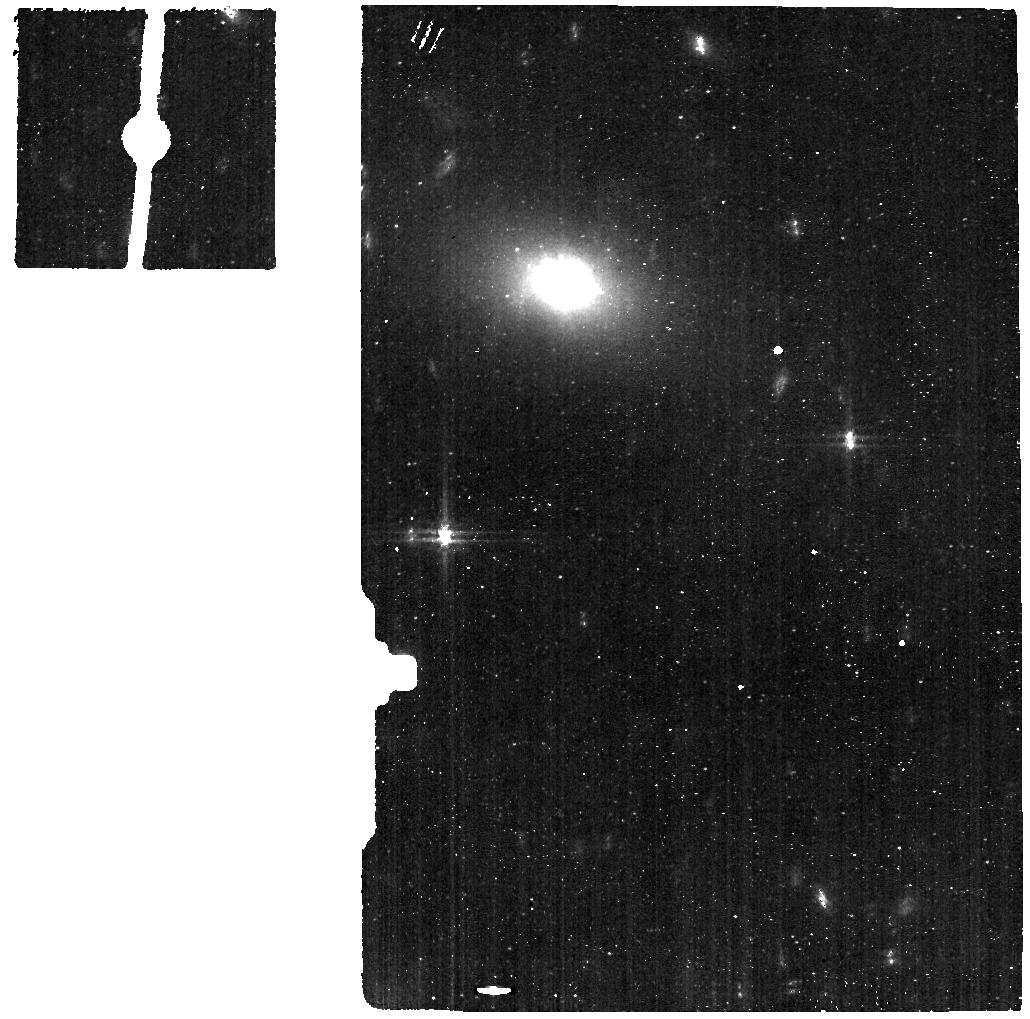
Target: ABELL-2597-OFF-GALAXY
Instrument: MIRI
Filter: F560W
Exposure: 9 min
Observation ID: jw04094-o002_t002_miri_f560w

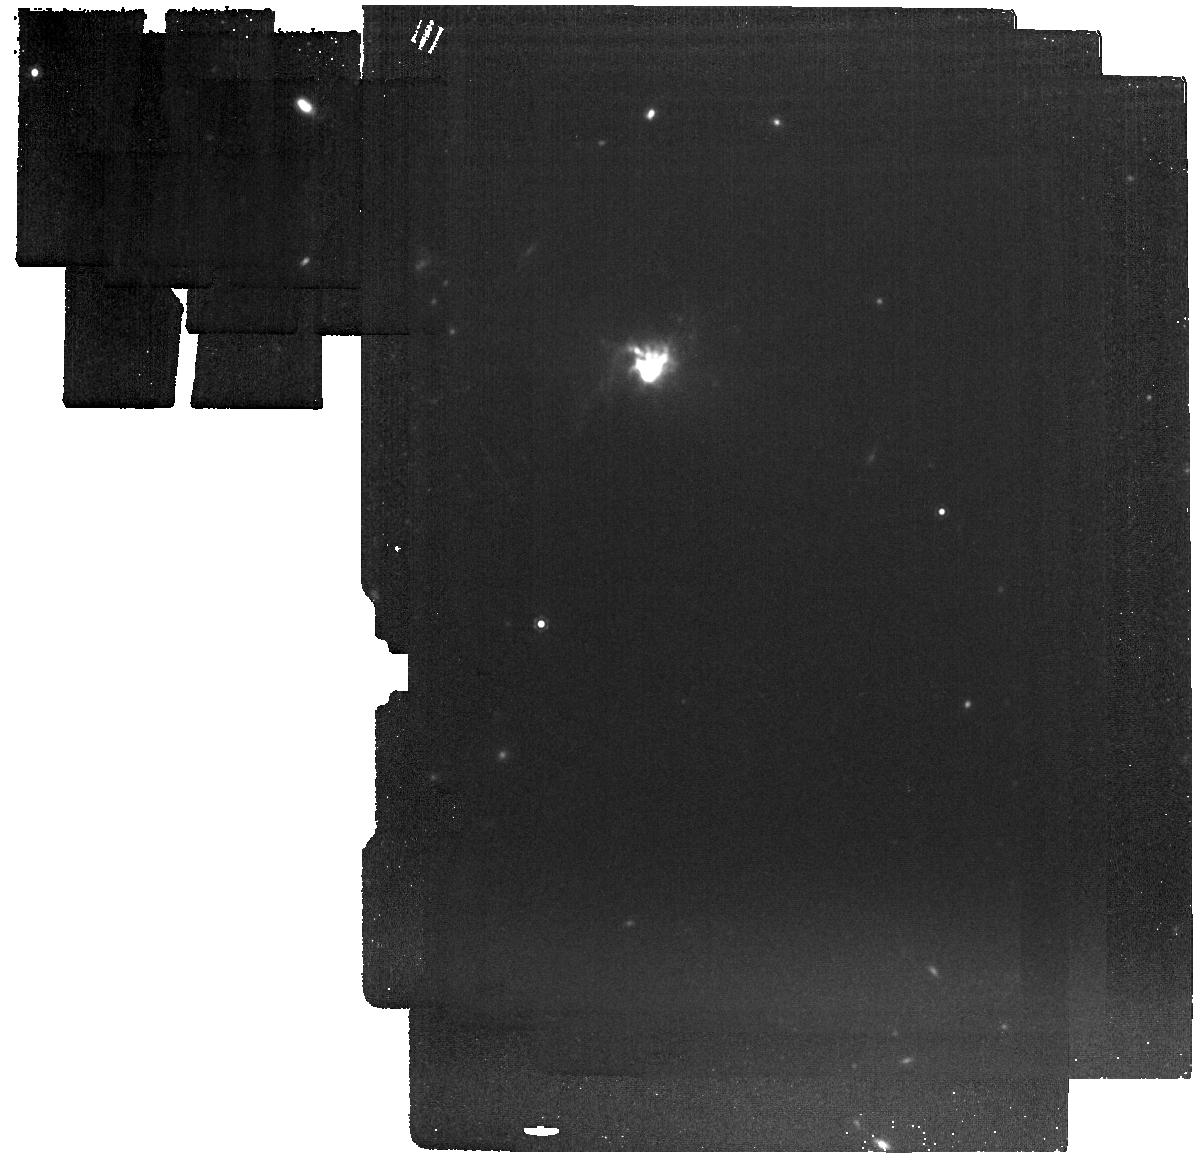
Target: ABELL-2597-OFF-GALAXY-copy
Instrument: MIRI
Filter: F1280W
Exposure: 9 min
Observation ID: jw04094-o005_t005_miri_f1280w

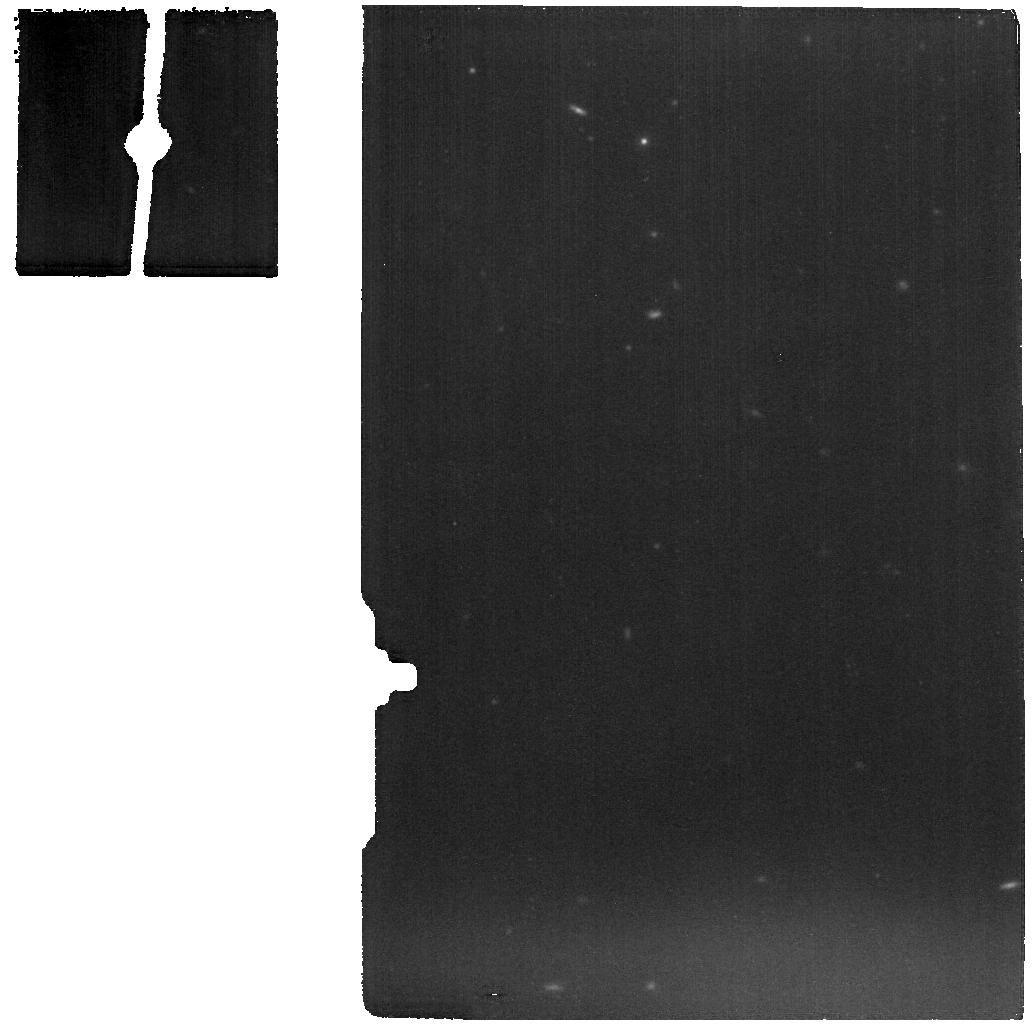
Target: SHIFT-ABELL-2597-WITH-BKG-MIRI
Instrument: MIRI
Filter: F1280W
Exposure: 9 min
Observation ID: jw04094-o006_t004_miri_f1280w

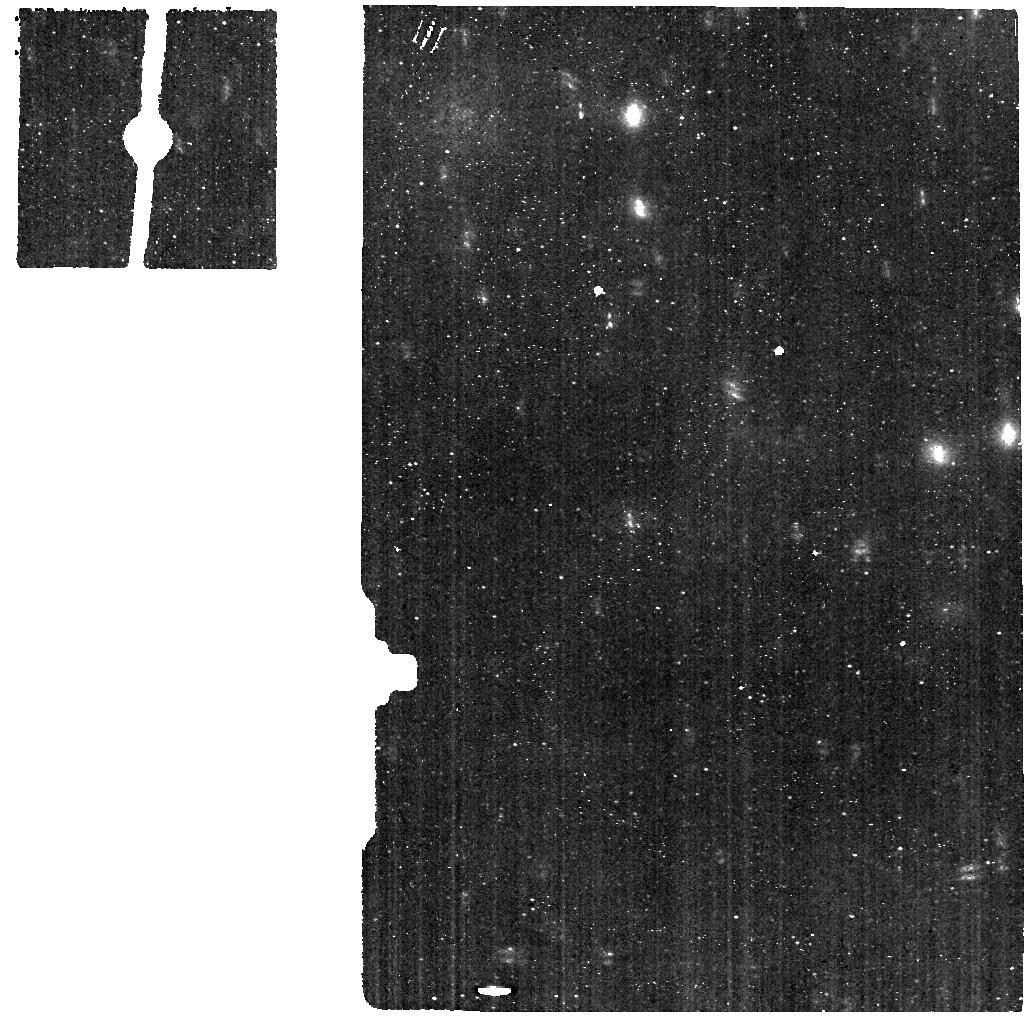
Target: ABELL-2597-WITH-BKG-MIRI
Instrument: MIRI
Filter: F560W
Exposure: 9 min
Observation ID: jw04094-o003_t003_miri_f560w

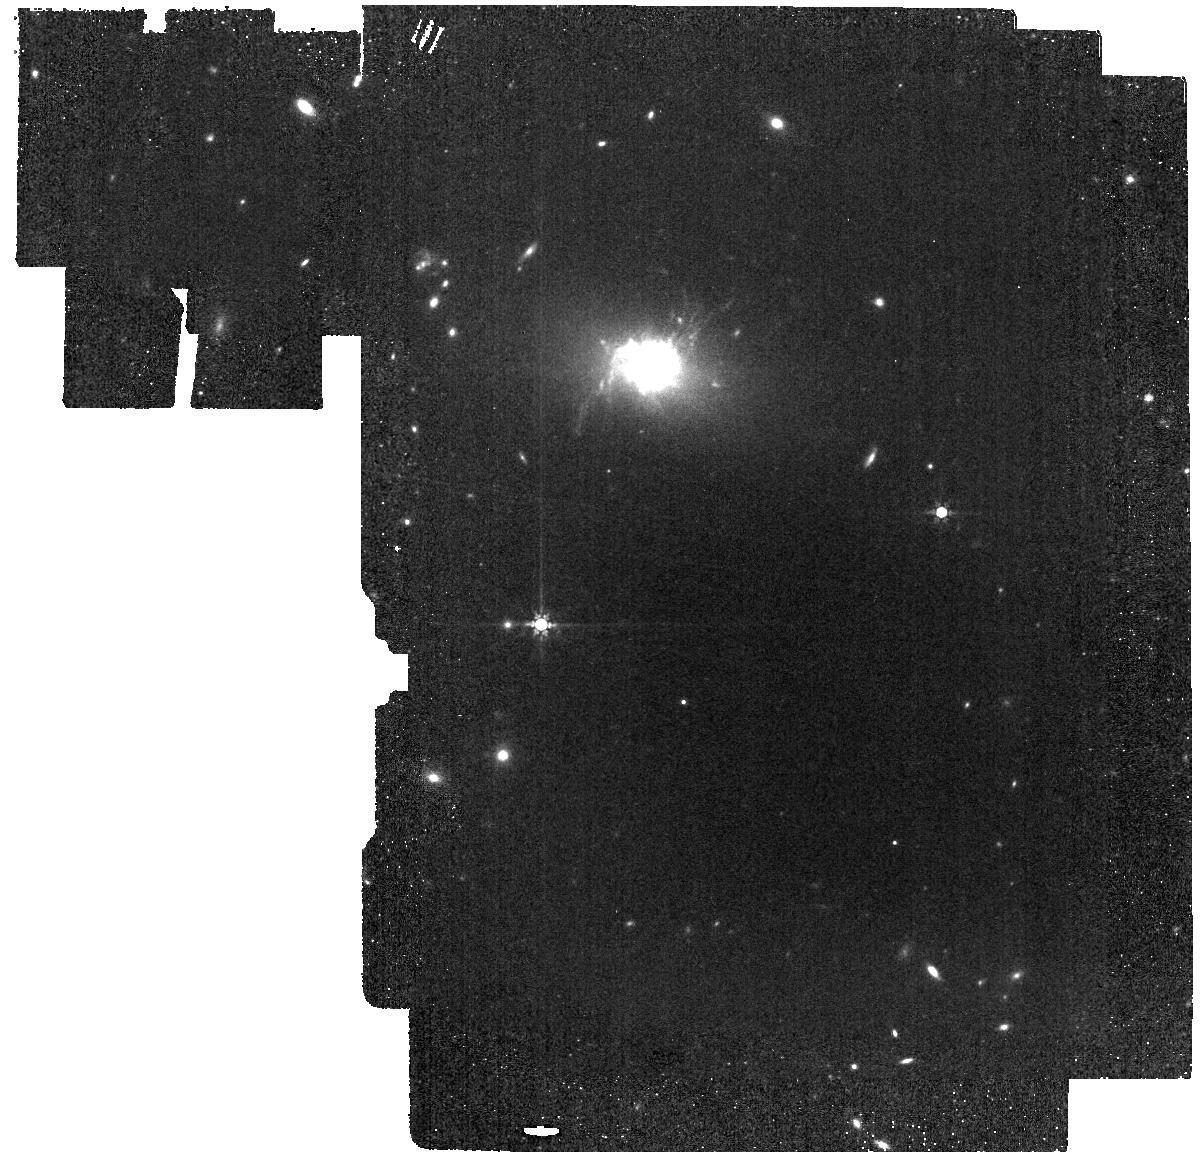
Target: ABELL-2597-OFF-GALAXY-copy
Instrument: MIRI
Filter: F770W
Exposure: 9 min
Observation ID: jw04094-o005_t005_miri_f770w

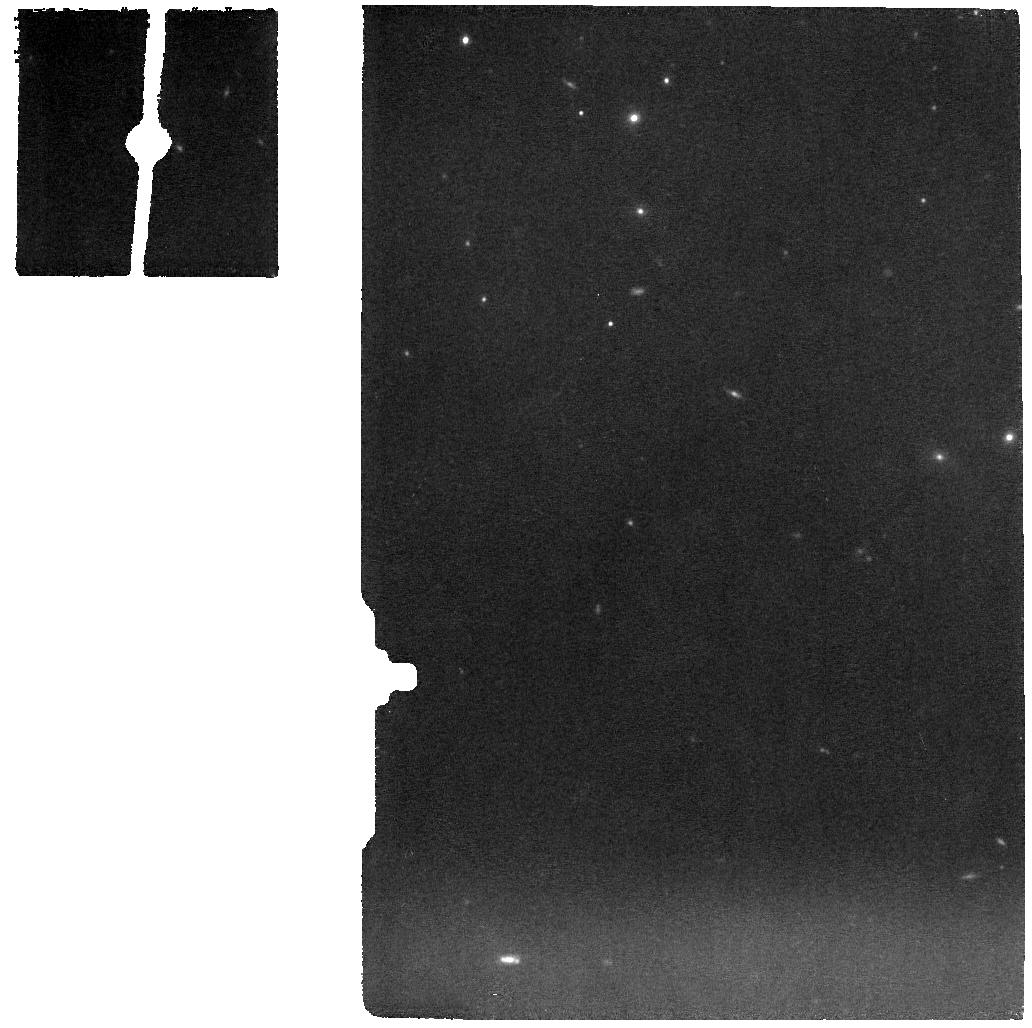
Target: ABELL-2597-WITH-BKG-MIRI
Instrument: MIRI
Filter: F1000W
Exposure: 9 min
Observation ID: jw04094-o003_t003_miri_f1000w

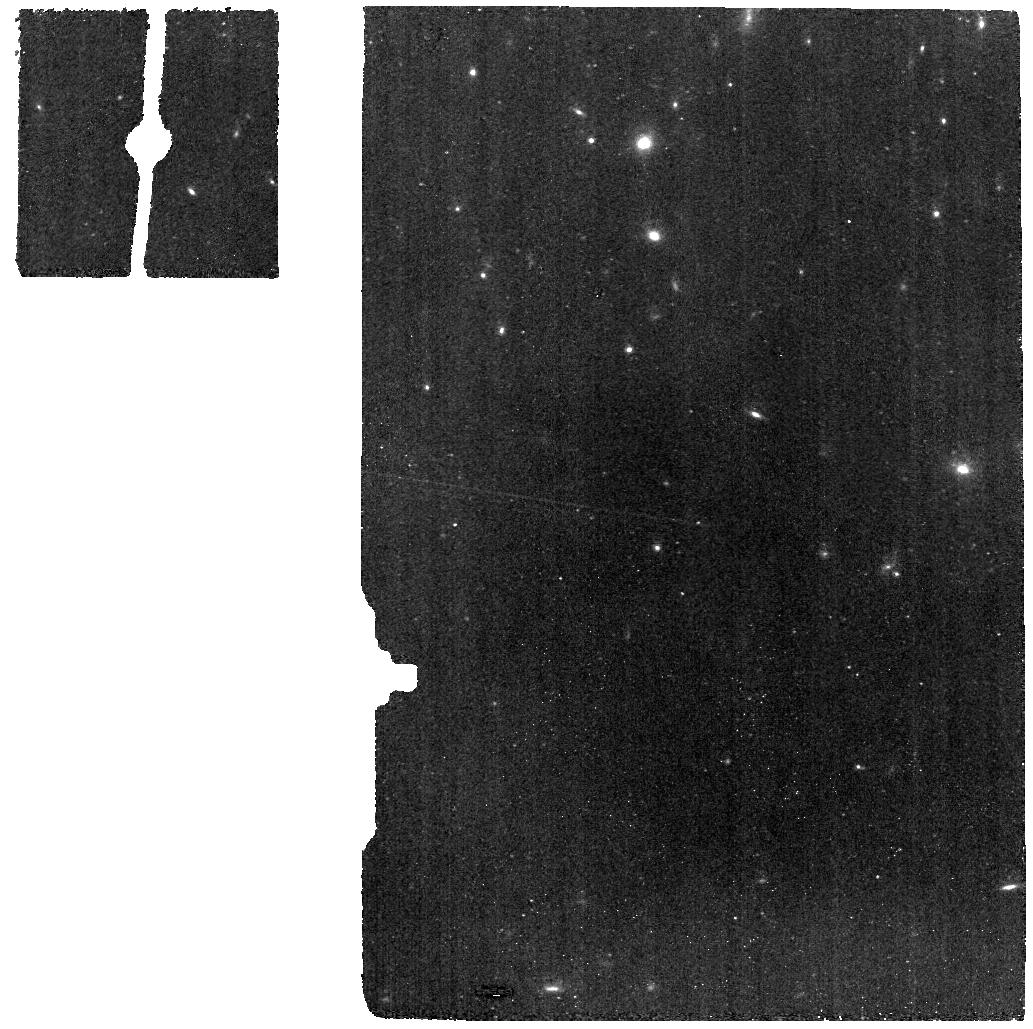
Target: SHIFT-ABELL-2597-WITH-BKG-MIRI
Instrument: MIRI
Filter: F770W
Exposure: 9 min
Observation ID: jw04094-o006_t004_miri_f770w

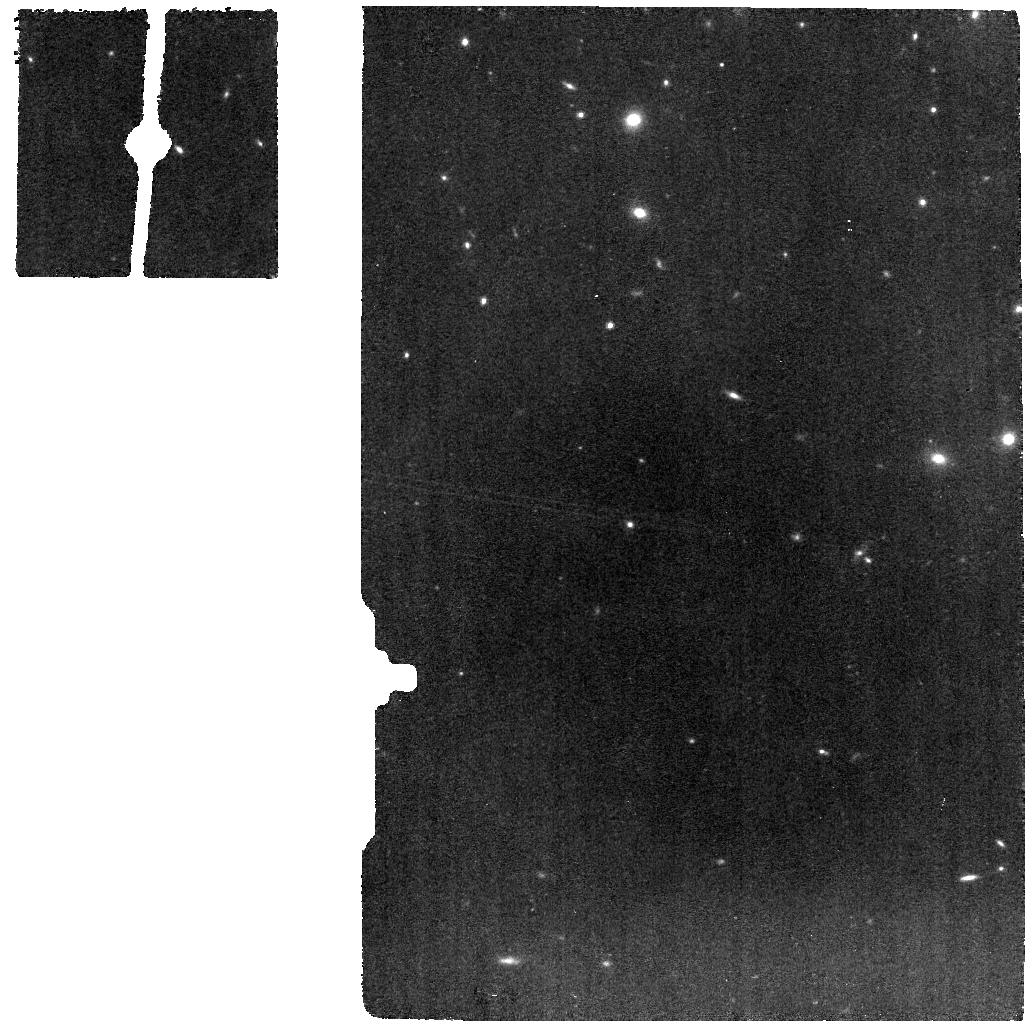
Target: ABELL-2597-WITH-BKG-MIRI
Instrument: MIRI
Filter: F770W
Exposure: 9 min
Observation ID: jw04094-o003_t003_miri_f770w

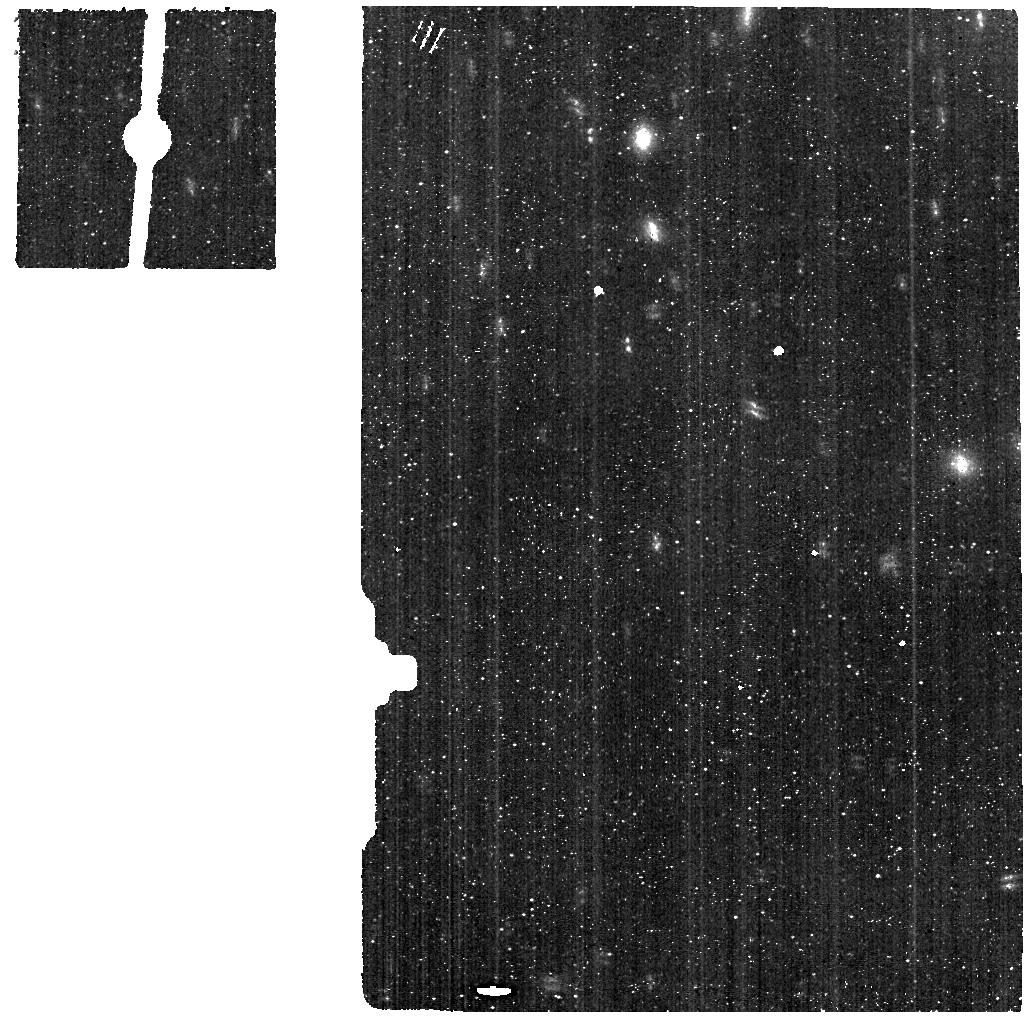
Target: SHIFT-ABELL-2597-WITH-BKG-MIRI
Instrument: MIRI
Filter: F560W
Exposure: 9 min
Observation ID: jw04094-o006_t004_miri_f560w

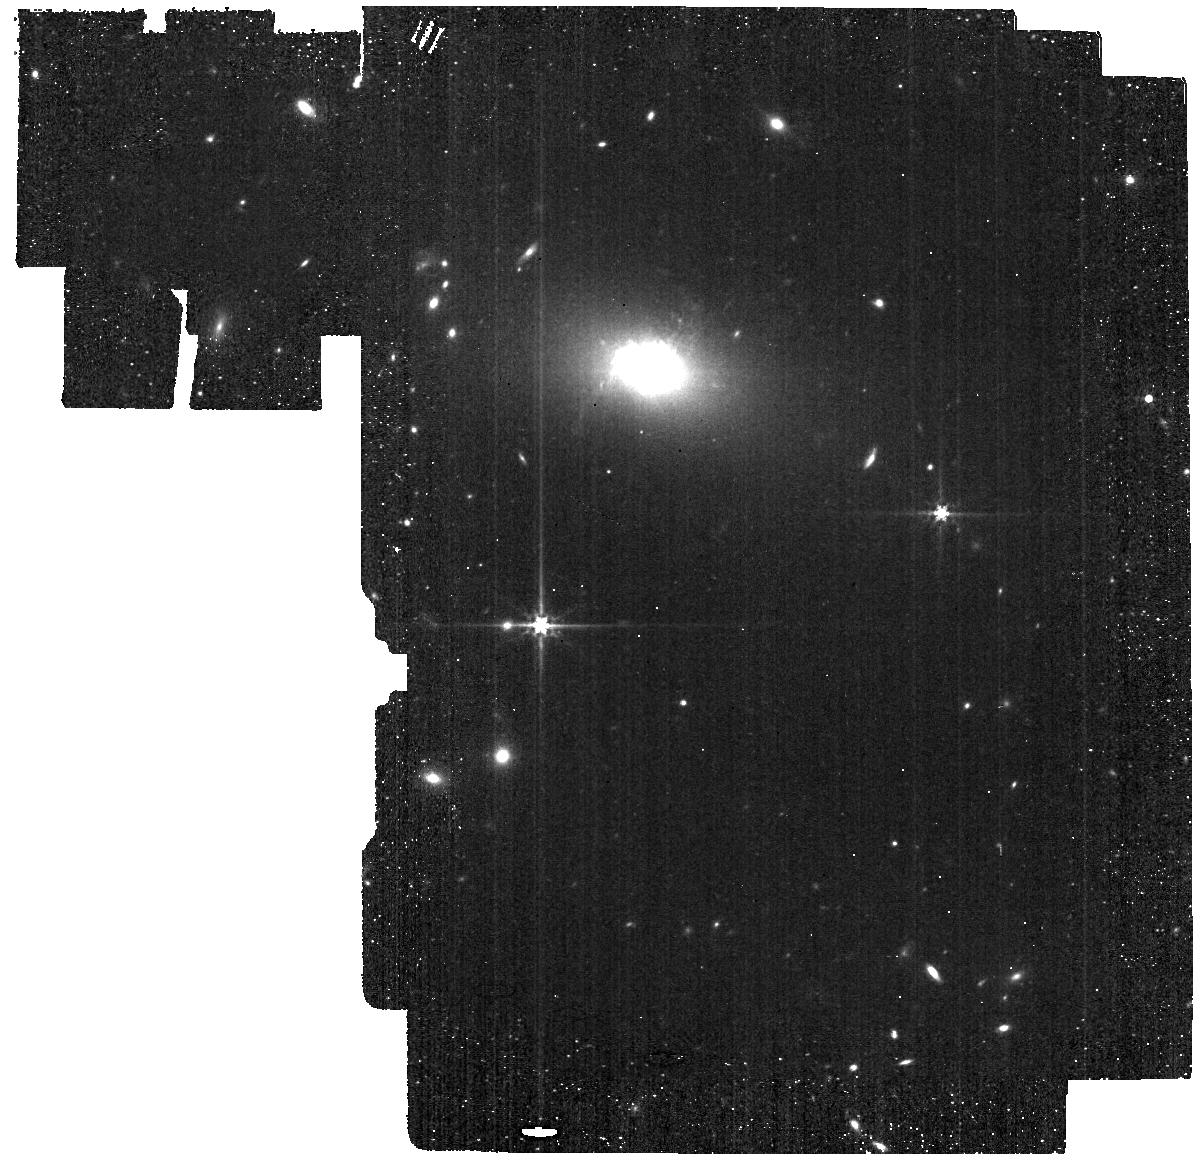
Target: ABELL-2597-OFF-GALAXY-copy
Instrument: MIRI
Filter: F560W
Exposure: 9 min
Observation ID: jw04094-o005_t005_miri_f560w

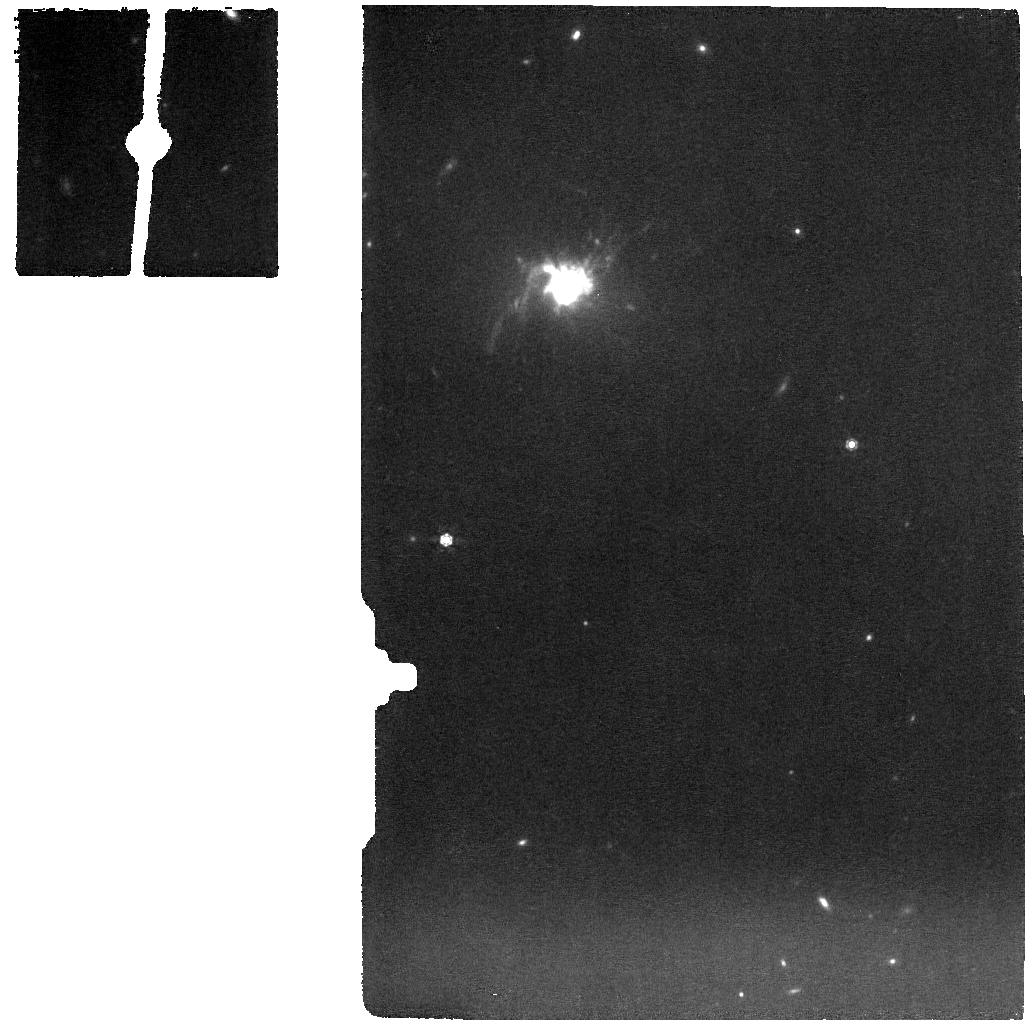
Target: ABELL-2597-OFF-GALAXY
Instrument: MIRI
Filter: F1000W
Exposure: 9 min
Observation ID: jw04094-o002_t002_miri_f1000w

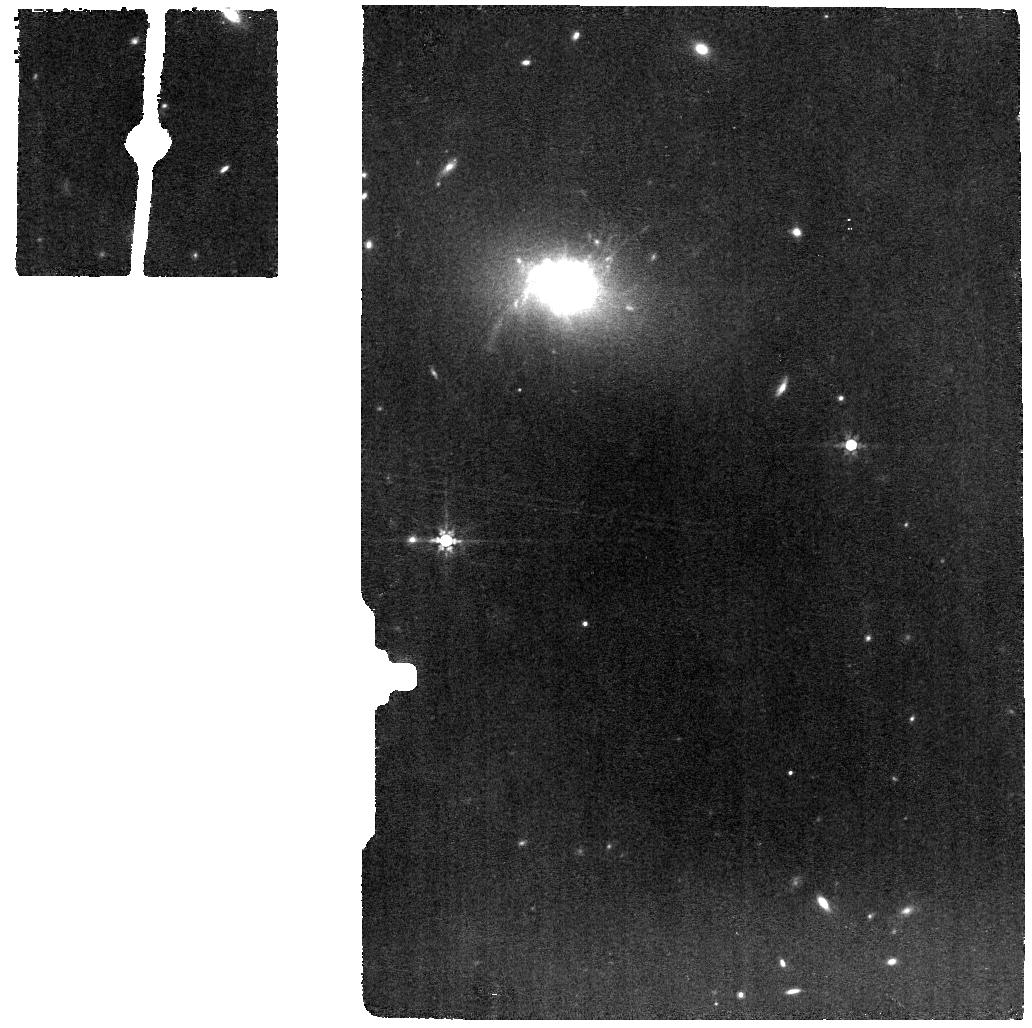
Target: ABELL-2597-OFF-GALAXY
Instrument: MIRI
Filter: F770W
Exposure: 9 min
Observation ID: jw04094-o002_t002_miri_f770w

A Galaxy-Scale Fountain of Multiphase Gas Pumped by a Black Hole: The power of JWST combined with ALMA, MUSE, Chandra, and HST (PI: Tremblay, Grant R.)

We propose short NIRSpec IFU and MIRI MRS observations of a galaxy-spanning fountain of multiphase gas"pumped" by a supermassive black hole. The data will demonstrate Webb’s singular power to advance our understanding of the black hole feeding and feedback loop in the heart of galaxies, as well as showcase the IFU's exquisite multiwavelength synergy with archival data from Chandra, Spitzer, Herschel, ALMA, VLT/MUSE+SINFONI, and nearly every instrument aboard HST. The Abell 2597 BCG (z = 0.082) is the perfect performance demonstration target for Webb’s low redshift capabilities, hosting an efficiently mappable and spectacular example of chaotic cold accretion, which may trace processes fundamental to galaxy evolution at effectively all mass scales.